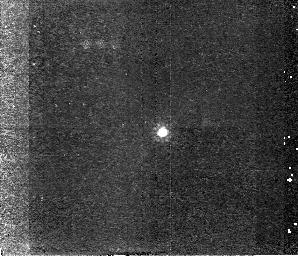
Target: QSO0248-0059
Instrument: NICMOS/NIC2
Filter: F160W
Exposure: 43 min
Observation ID: n4fh07020

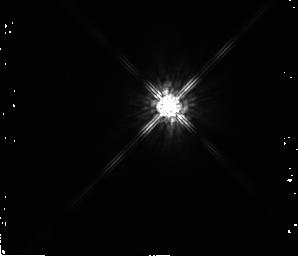
Target: QSO0852+1806-PSF
Instrument: NICMOS/NIC2
Filter: F160W
Exposure: 16 min
Observation ID: n4fha6010

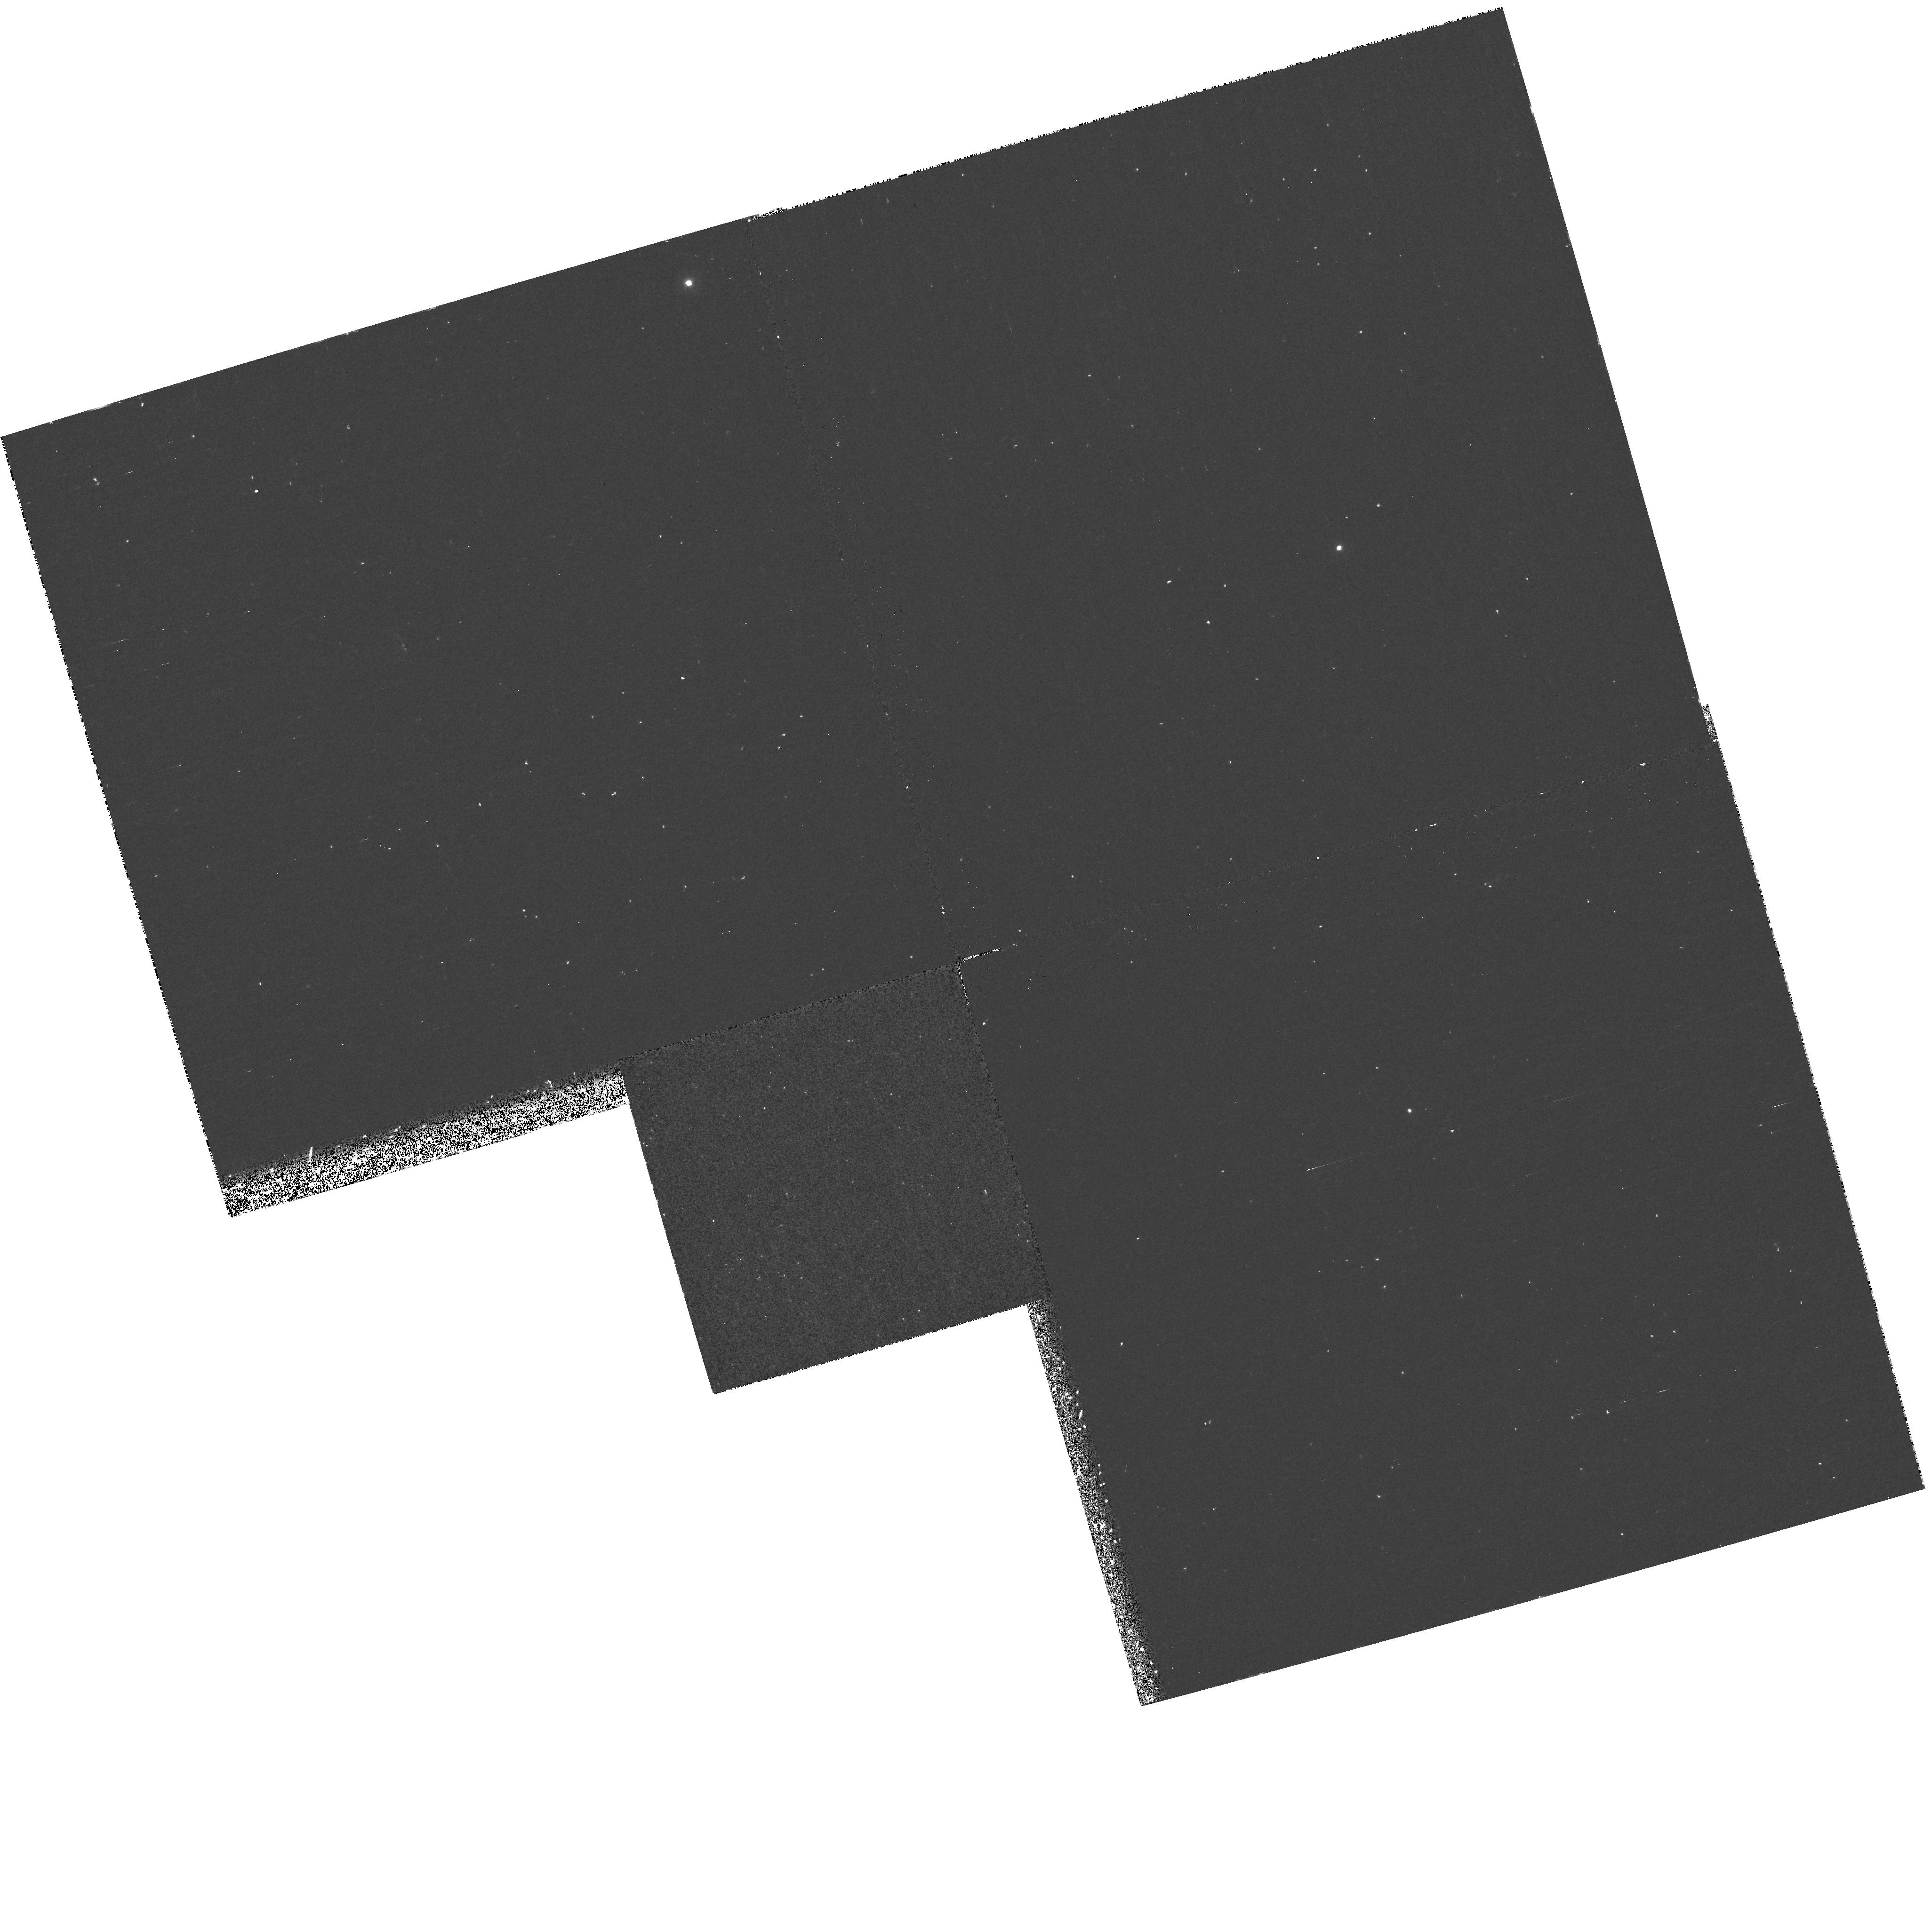
Target: PG1700+518
Instrument: WFPC2/PC
Filter: F300W
Exposure: 20 min
Observation ID: hst_7220_04_wfpc2_pc_f300w_u4fh04

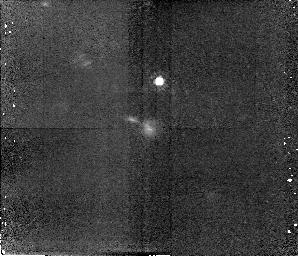
Target: QSO1038+0528
Instrument: NICMOS/NIC2
Filter: F160W
Exposure: 43 min
Observation ID: n4fha1010

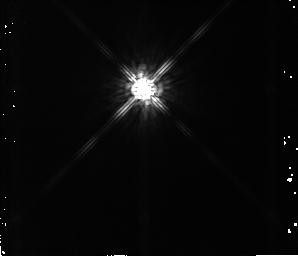
Target: QSO1038+0528-PSF
Instrument: NICMOS/NIC2
Filter: F160W
Exposure: 16 min
Observation ID: n4fh01010

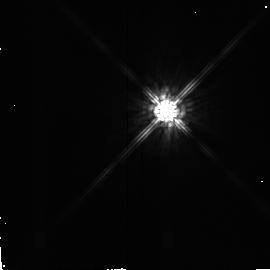
Target: QSO0131+0532-PSF
Instrument: NICMOS/NIC2
Filter: F160W
Exposure: 9 min
Observation ID: n4fha3010

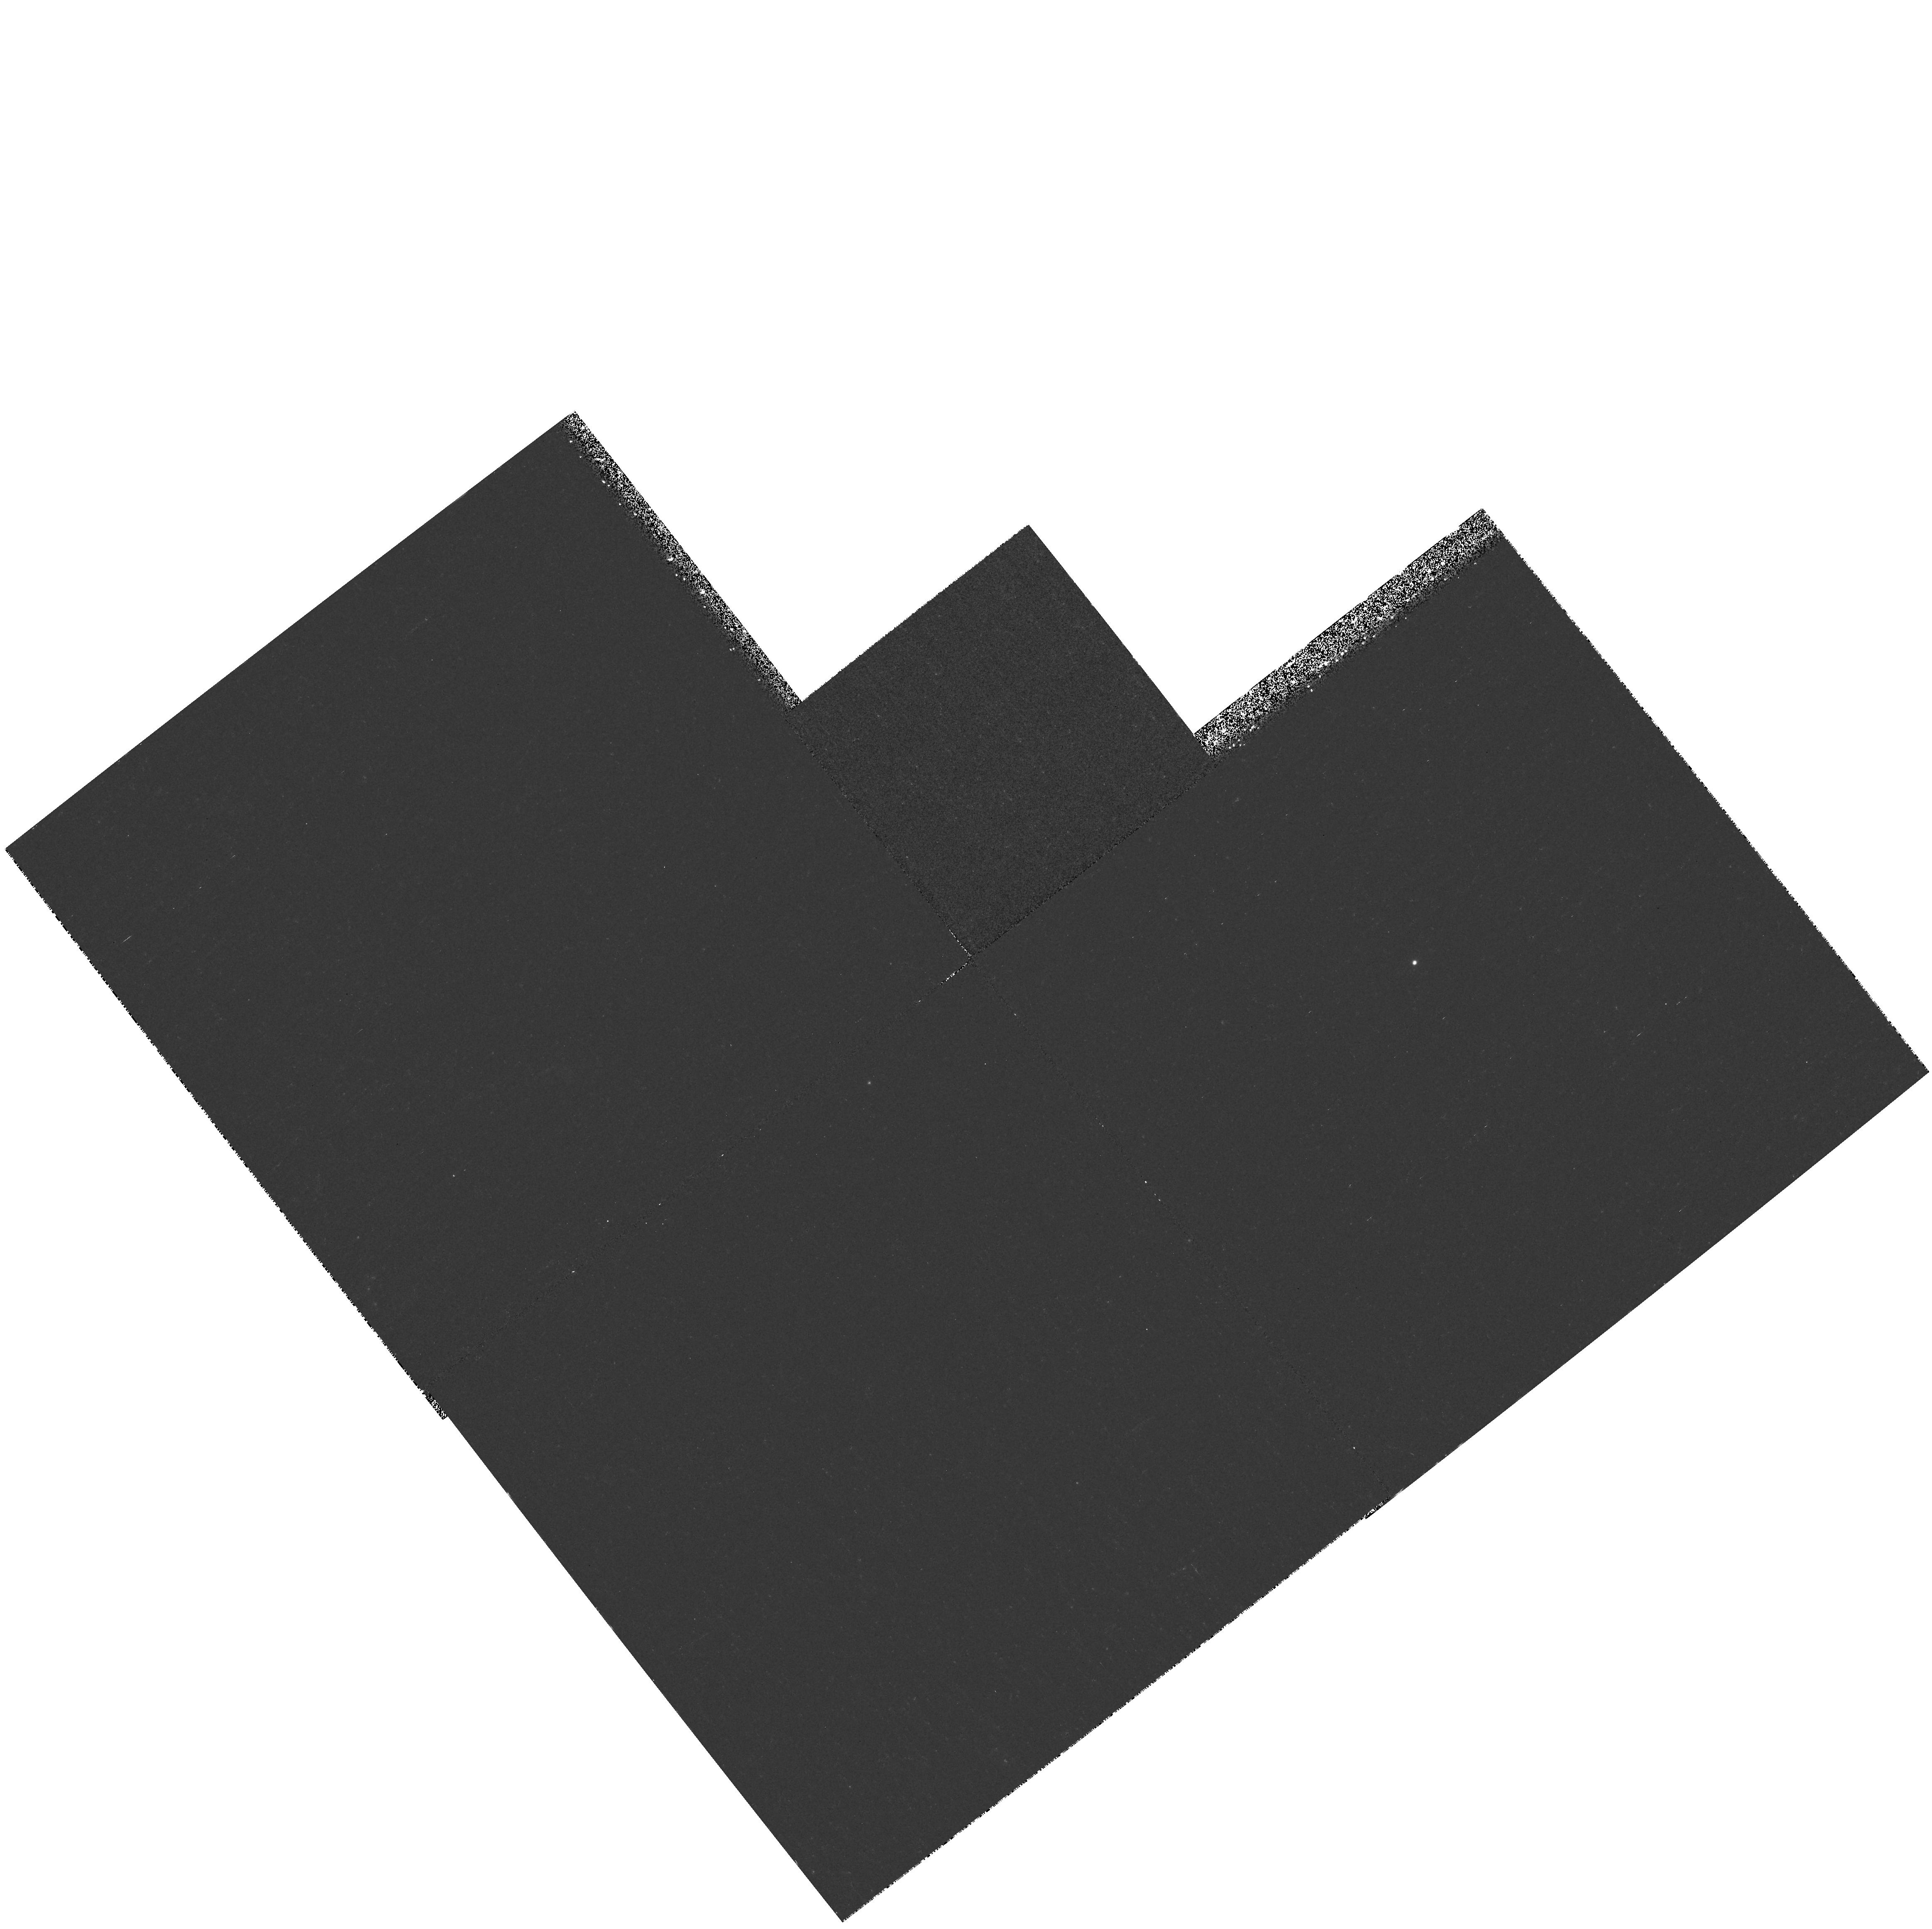
Target: PG1148+5454
Instrument: WFPC2/PC
Filter: F300W
Exposure: 41 min
Observation ID: hst_7220_08_wfpc2_pc_f300w_u4fh08

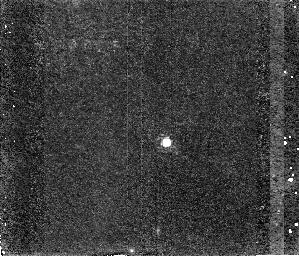
Target: QSO0951+6954
Instrument: NICMOS/NIC2
Filter: F160W
Exposure: 47 min
Observation ID: n4fh09020

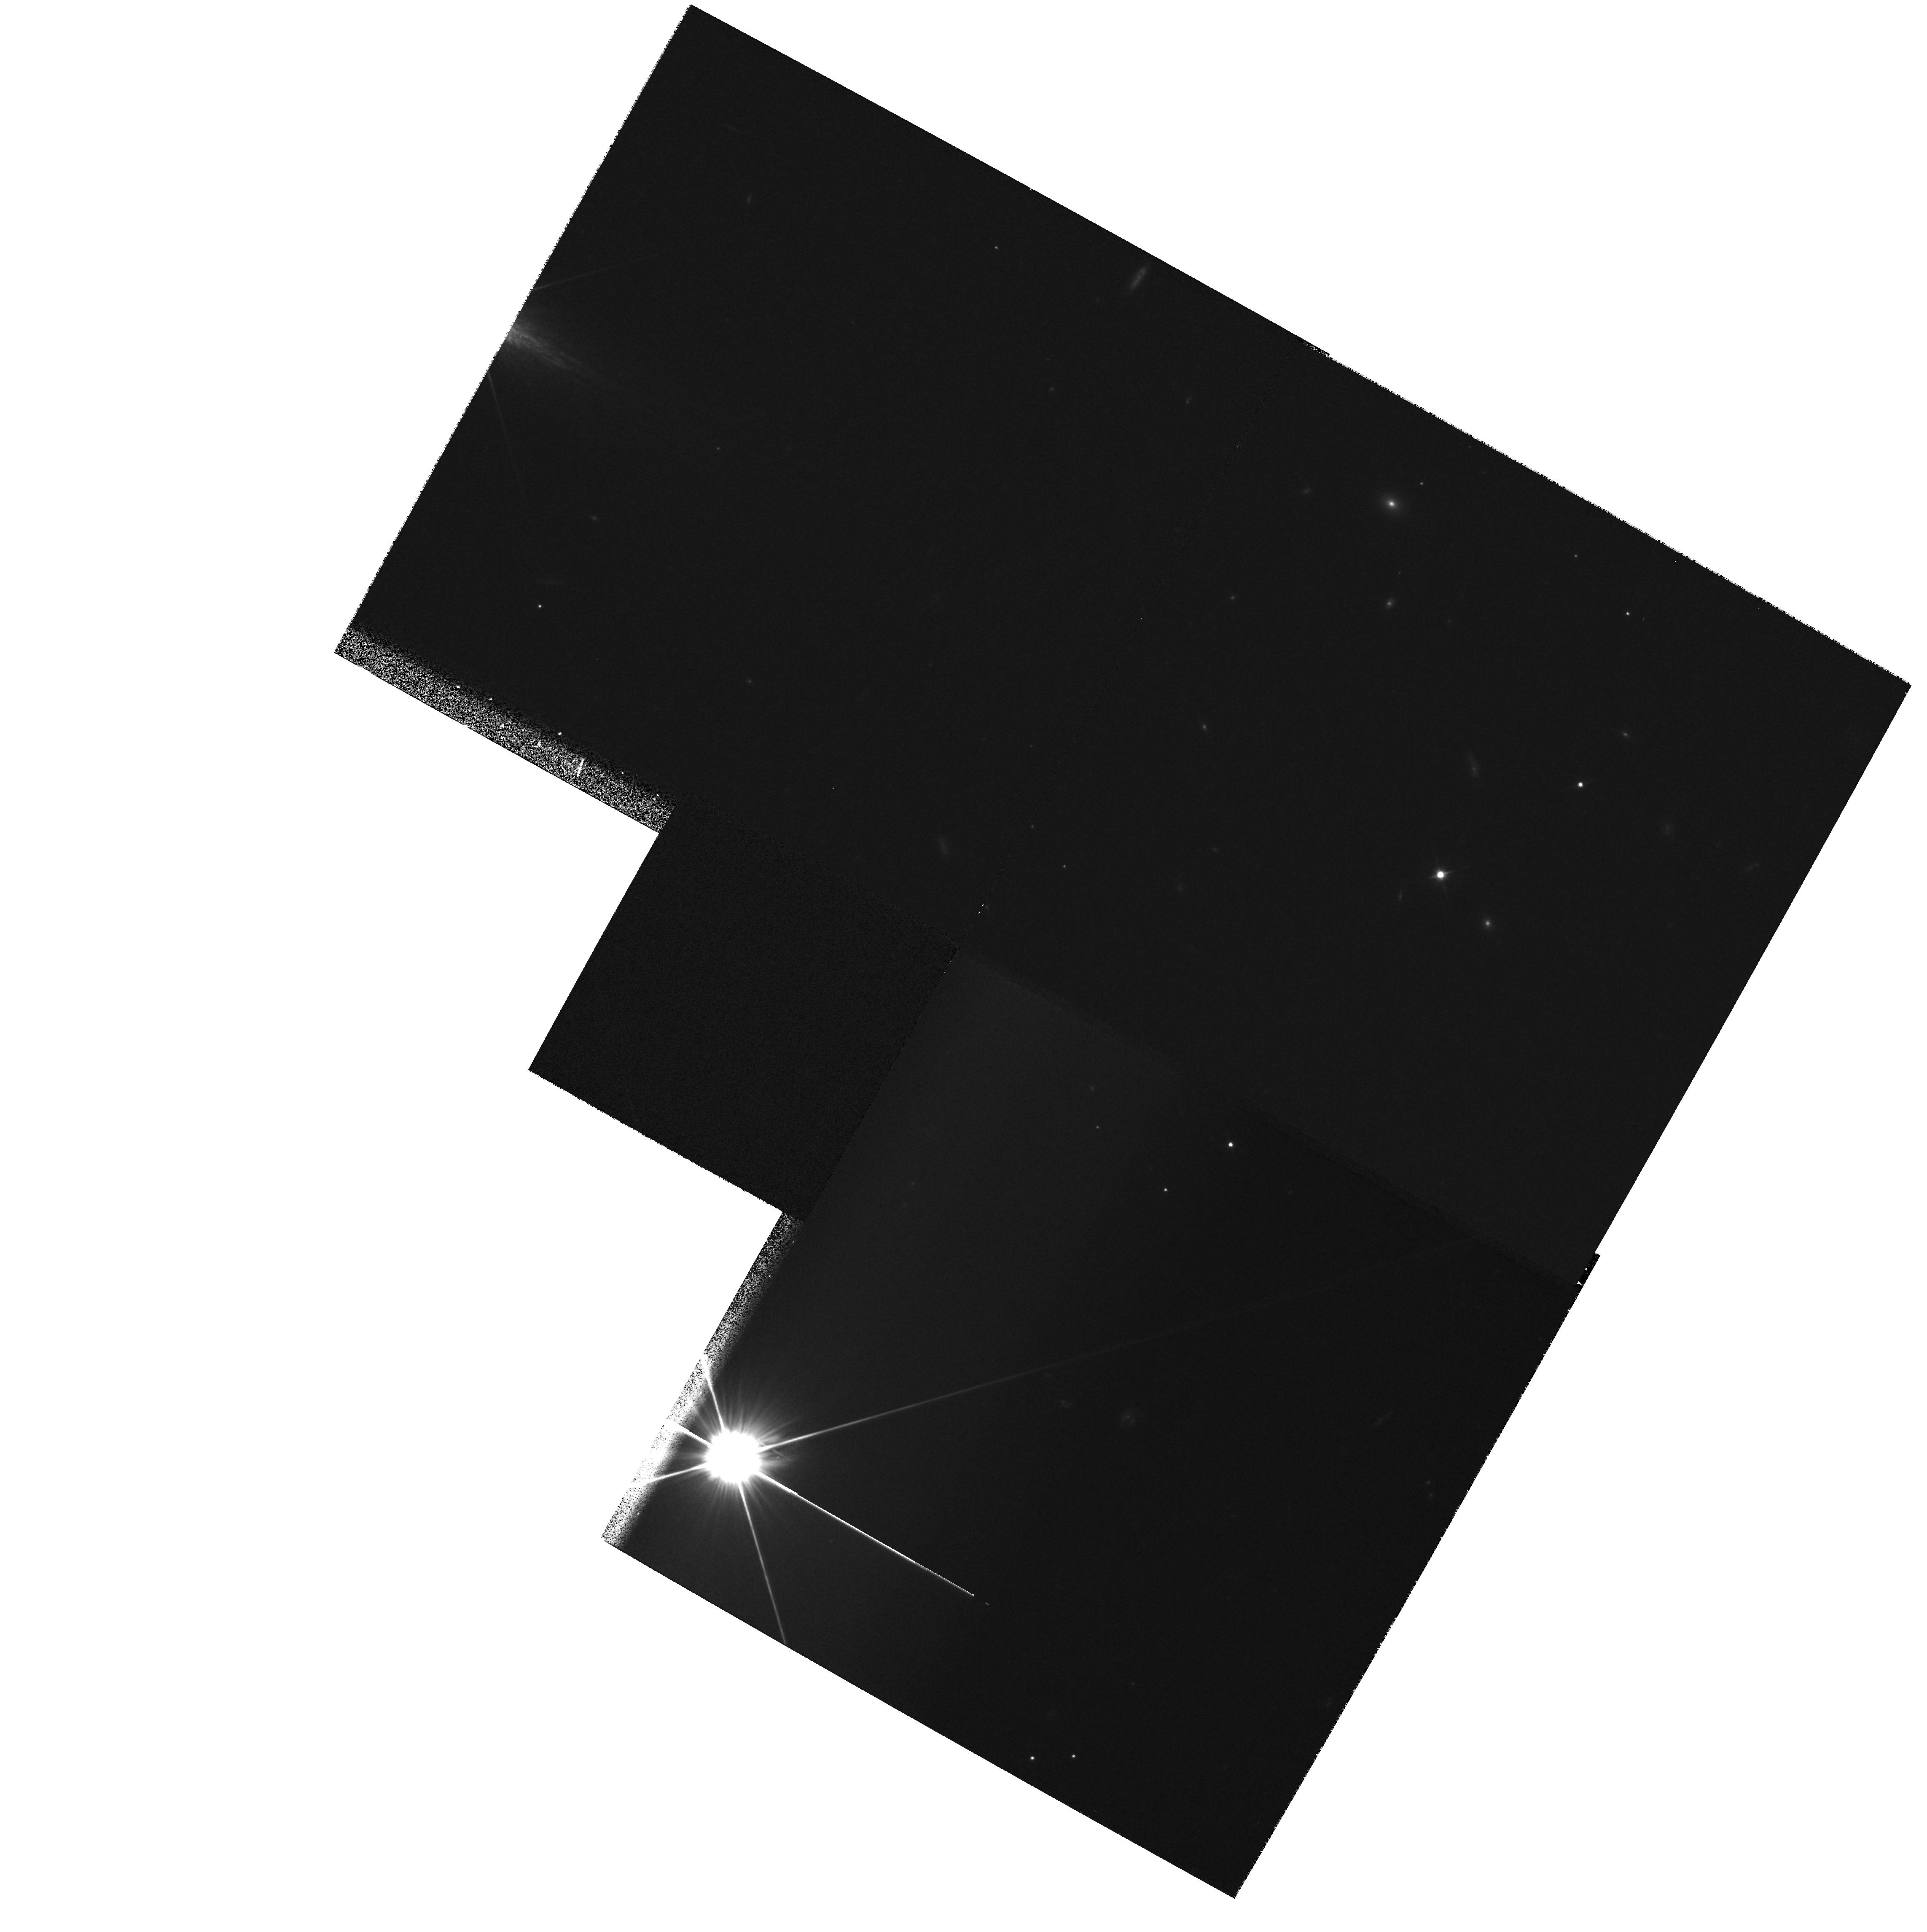
Target: QSO0852+1806
Instrument: WFPC2/PC
Filter: F606W
Exposure: 10 min
Observation ID: hst_7220_06_wfpc2_pc_f606w_u4fh06

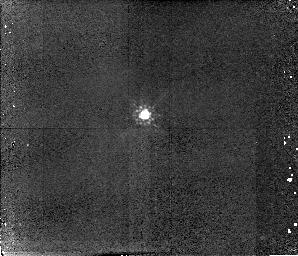
Target: PSS1443+2724
Instrument: NICMOS/NIC2
Filter: F160W
Exposure: 43 min
Observation ID: n4fh02020

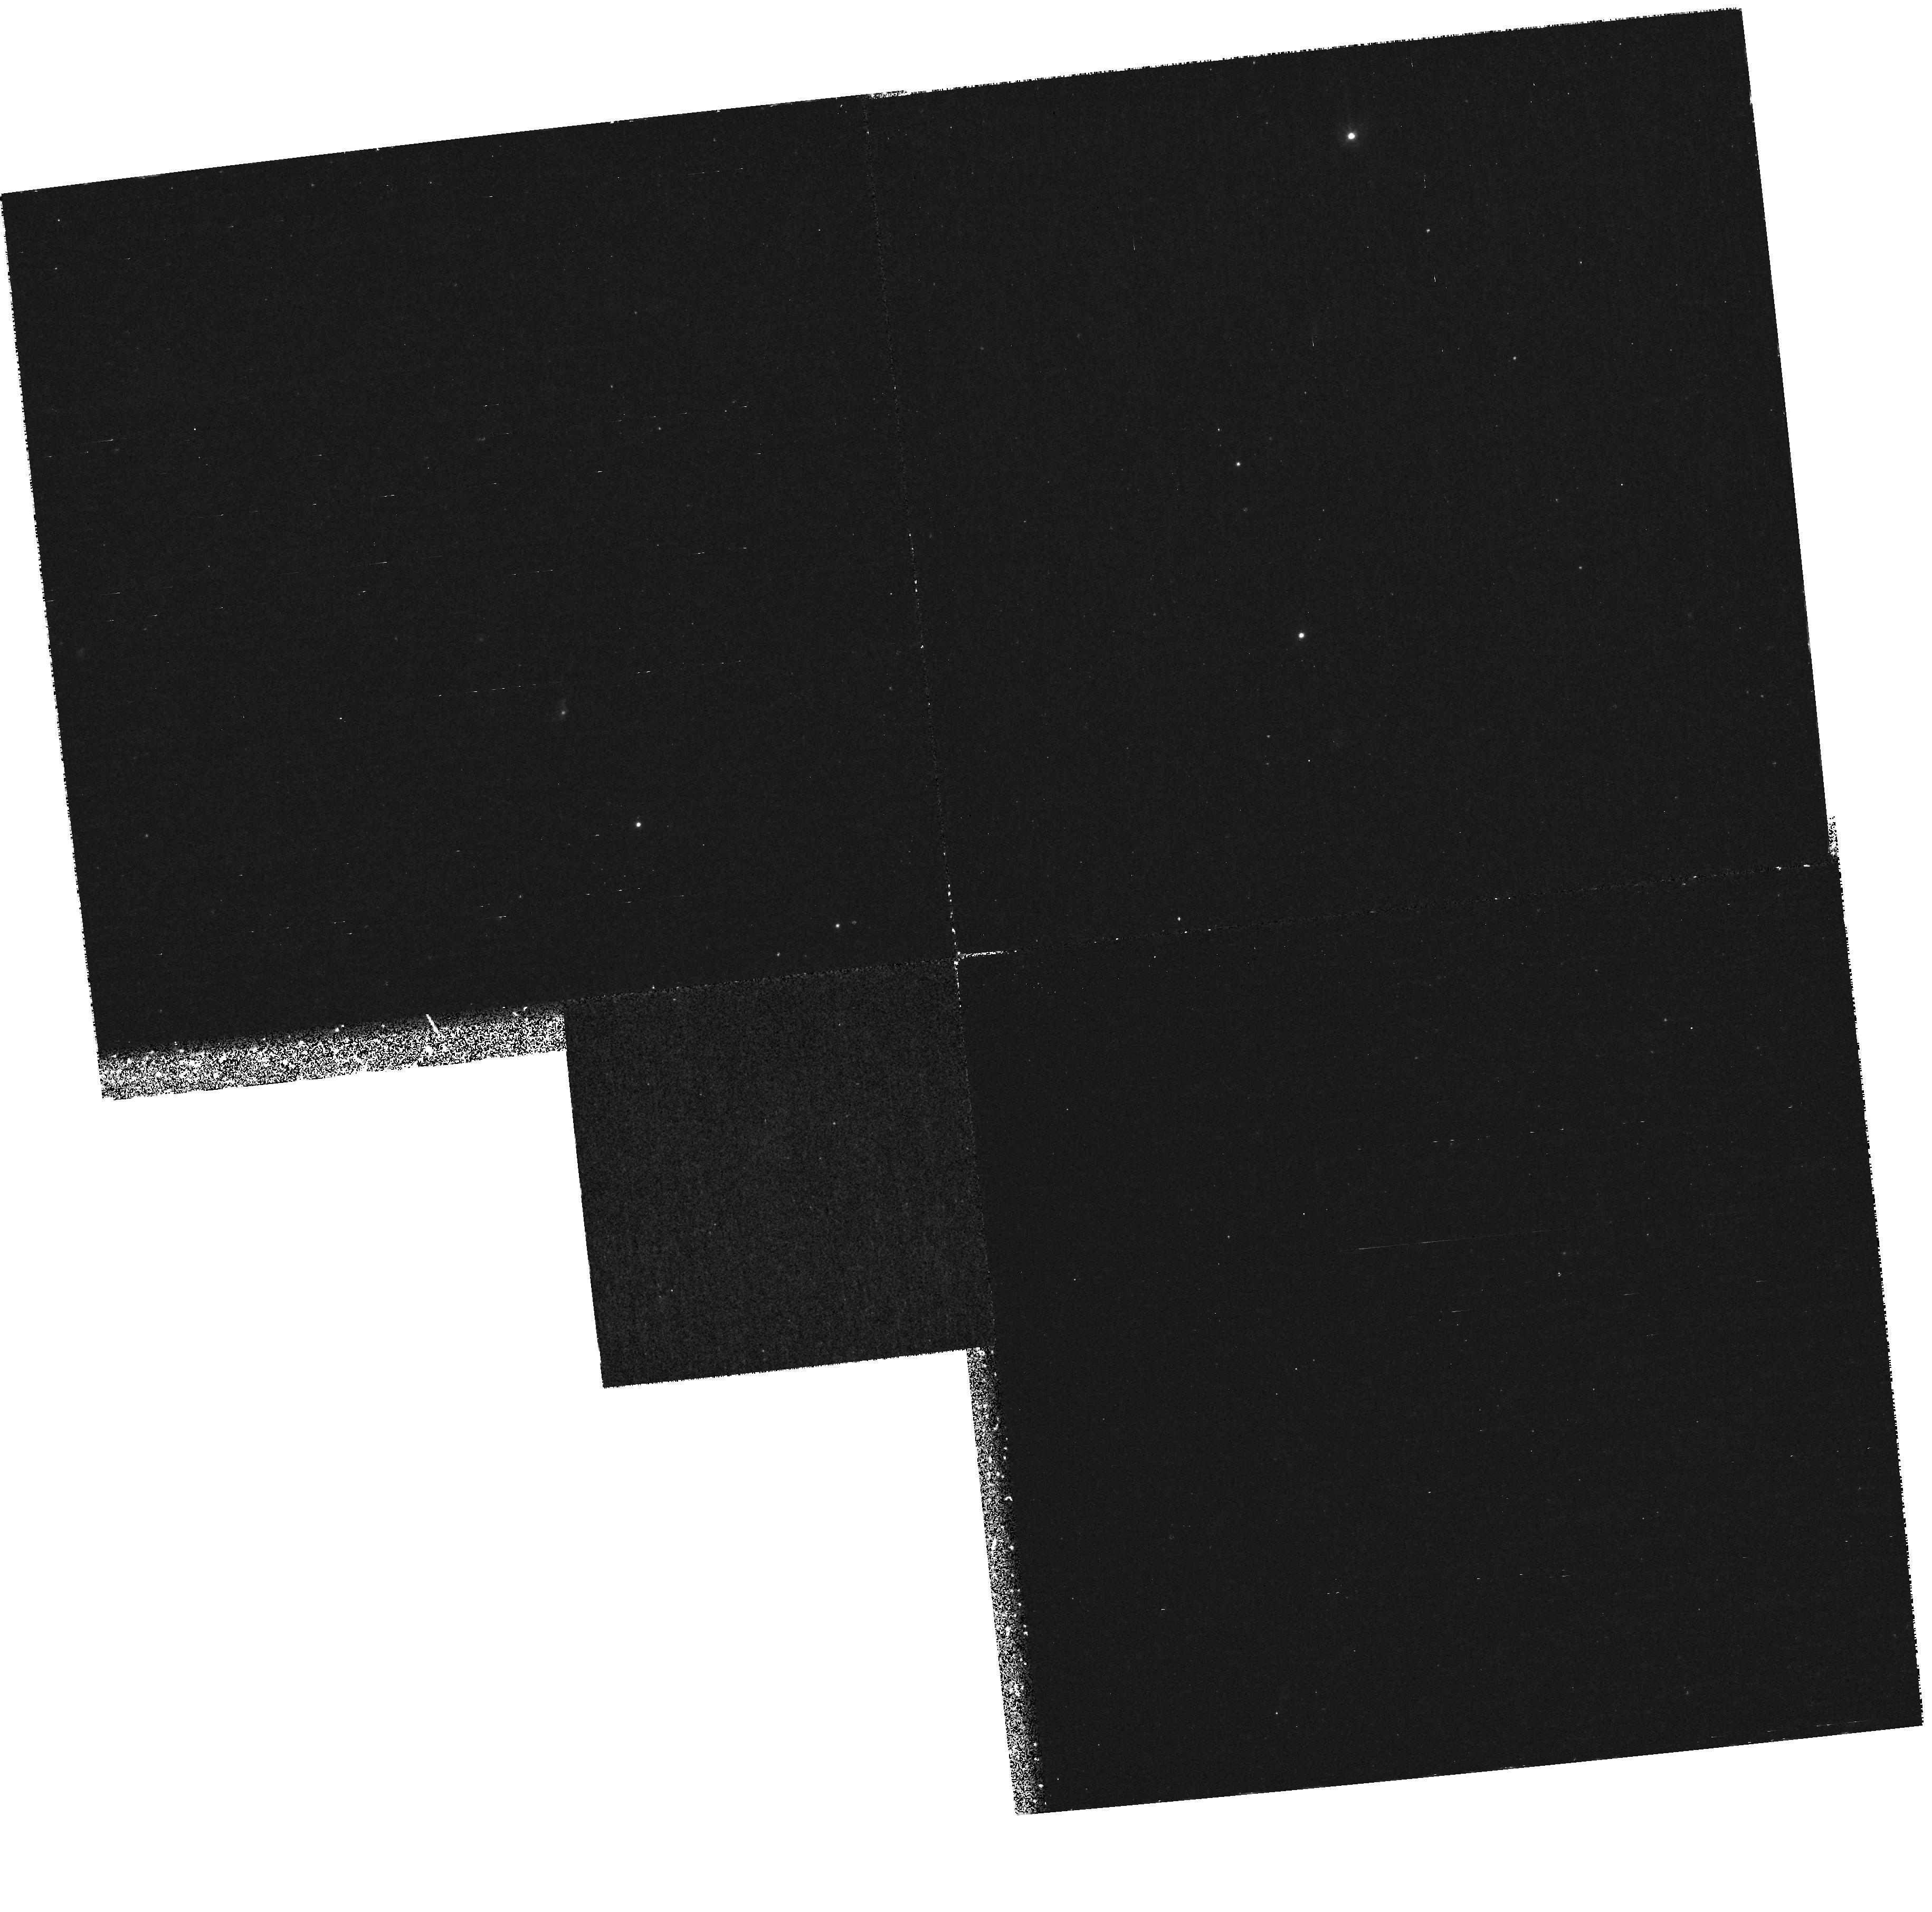
Target: PG1718+4807
Instrument: WFPC2/PC
Filter: F300W
Exposure: 1.2 h
Observation ID: hst_7220_05_wfpc2_pc_f300w_u4fh05

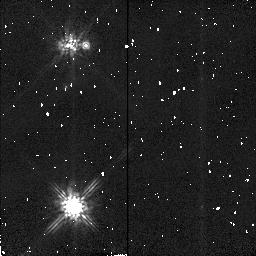
Target: PG1718+4807-PSF
Instrument: NICMOS/NIC2
Filter: F160W
Exposure: 2 min
Observation ID: n4fh05040

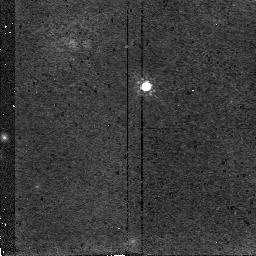
Target: QSO0131+0532
Instrument: NICMOS/NIC2
Filter: F160W
Exposure: 28 min
Observation ID: n4fh03020

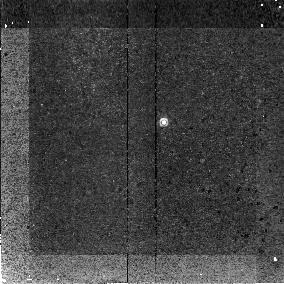
Target: QSO0248-0059
Instrument: NICMOS/NIC2
Filter: F187N
Exposure: 43 min
Observation ID: n4fh10010

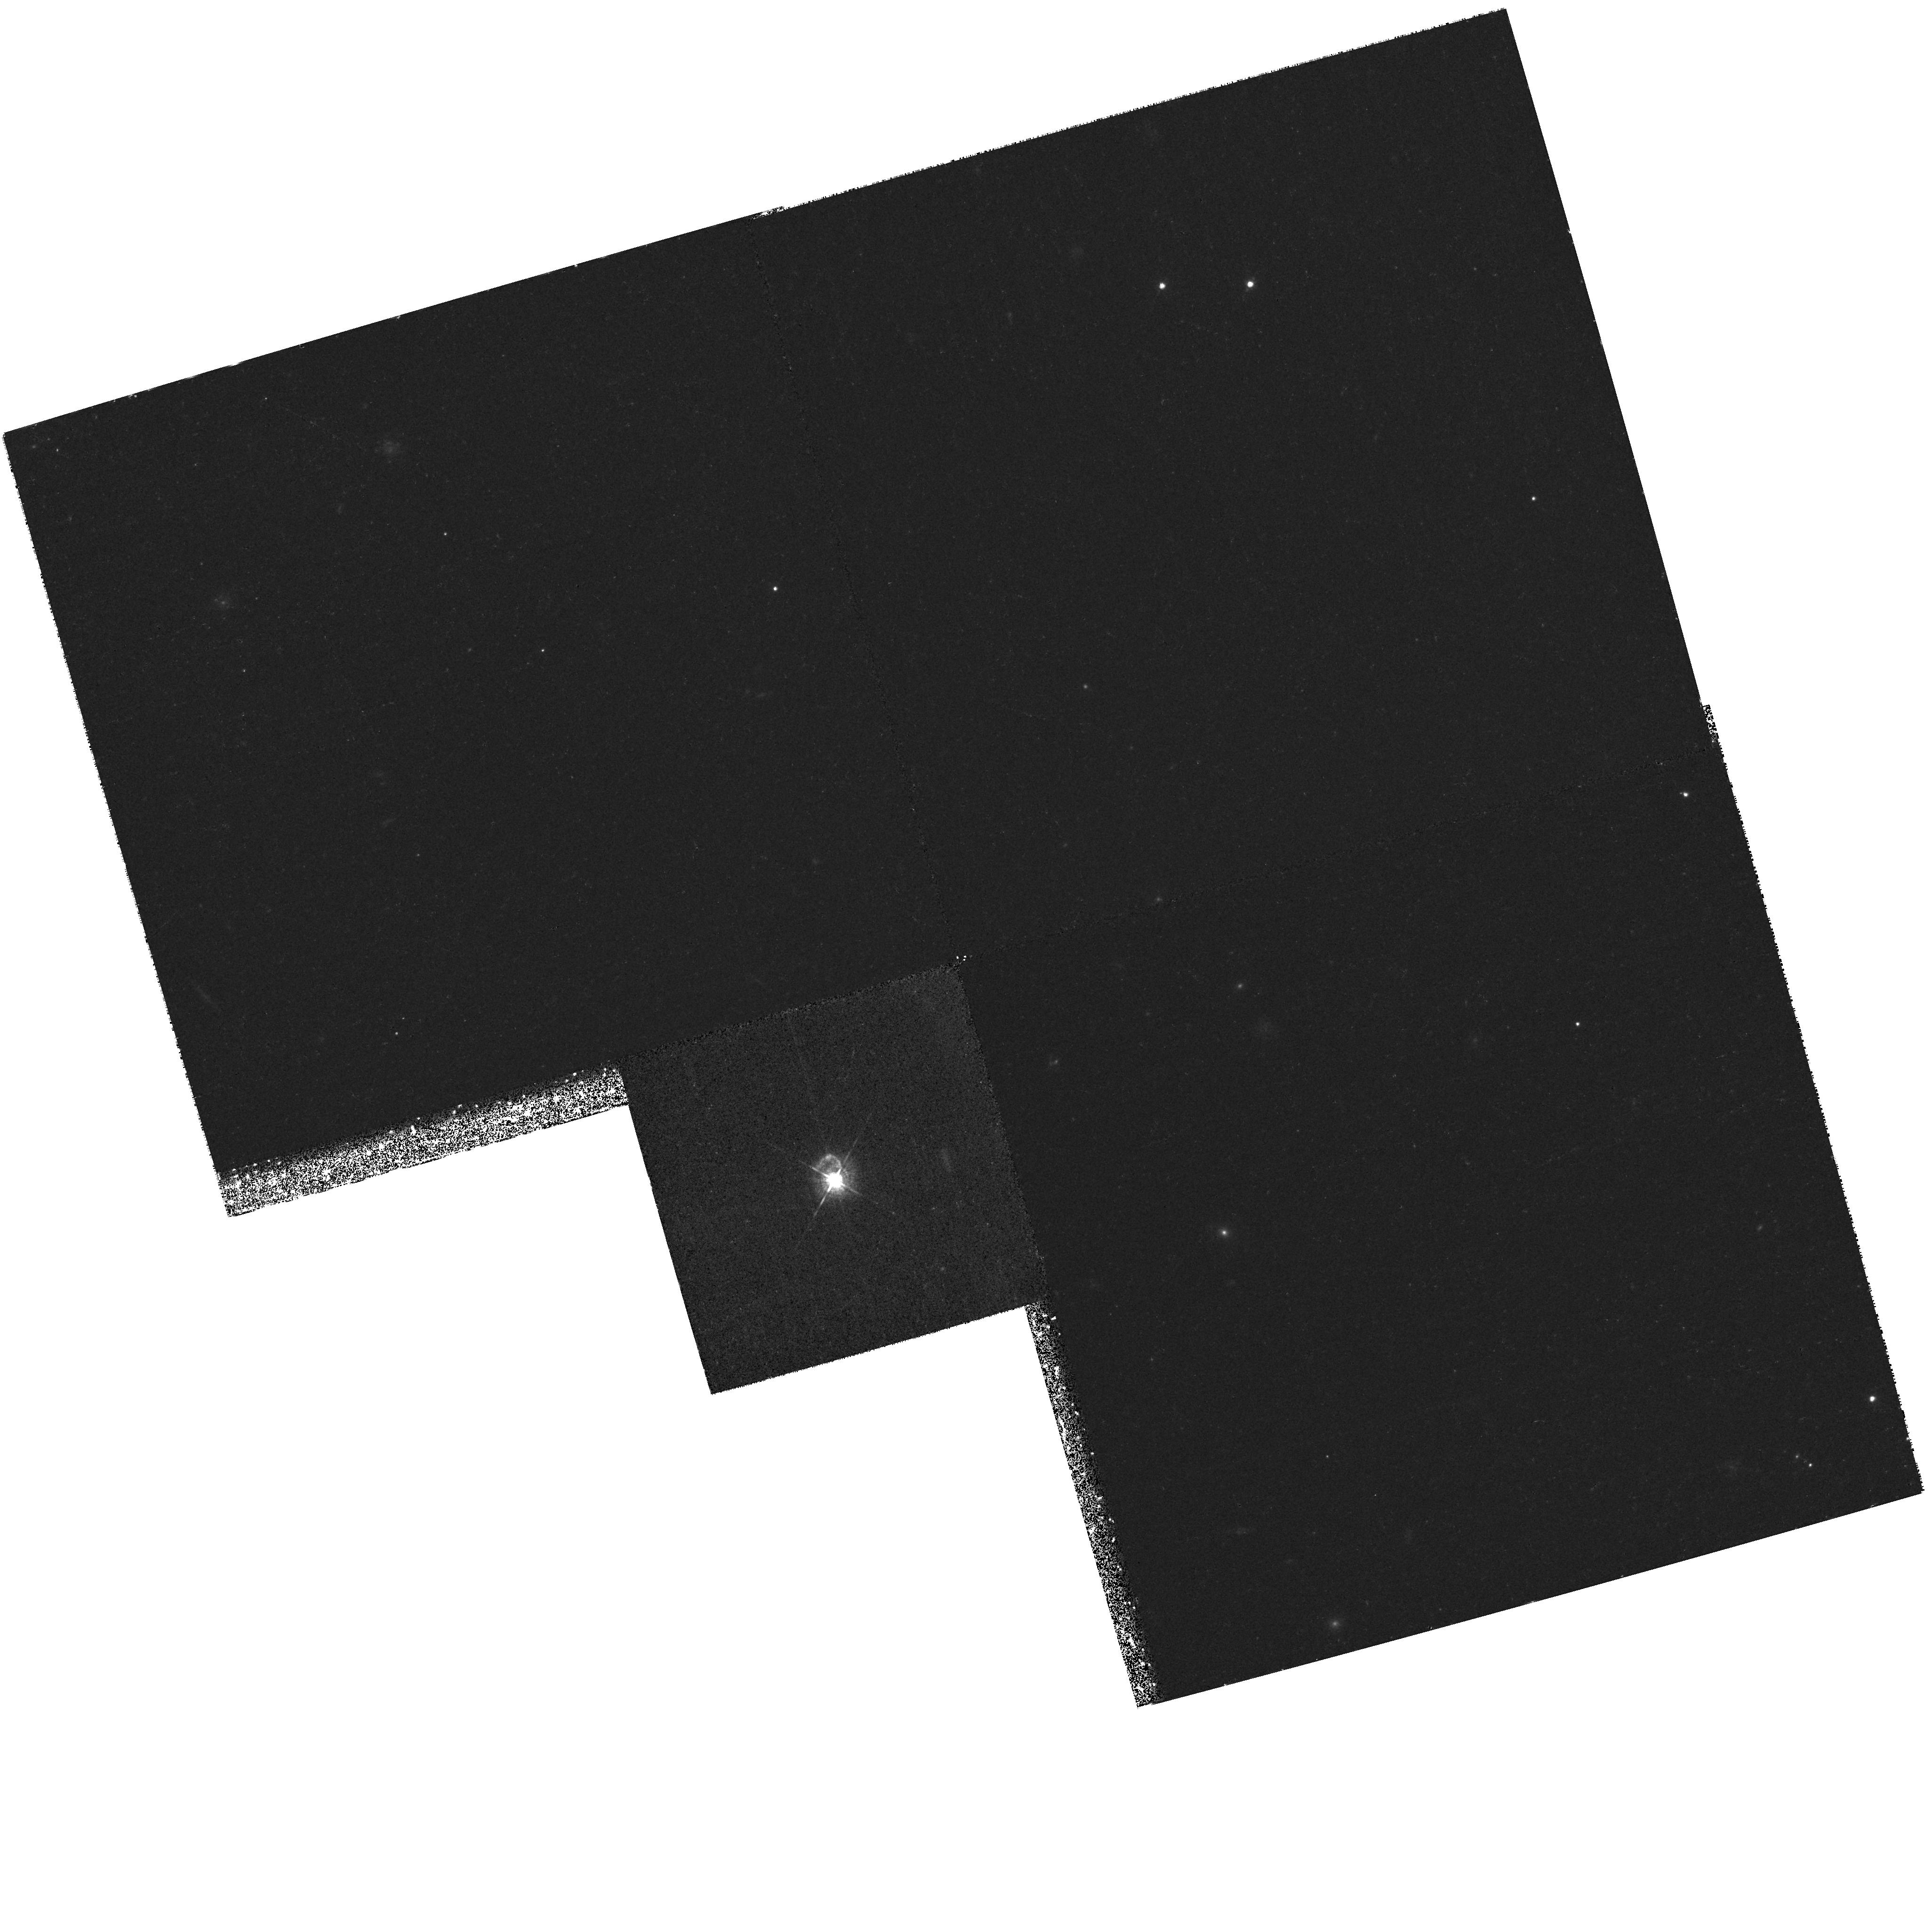
Target: PG1700+518
Instrument: WFPC2/PC
Filter: F547M
Exposure: 37 min
Observation ID: hst_7220_a4_wfpc2_pc_f547m_u4fha4

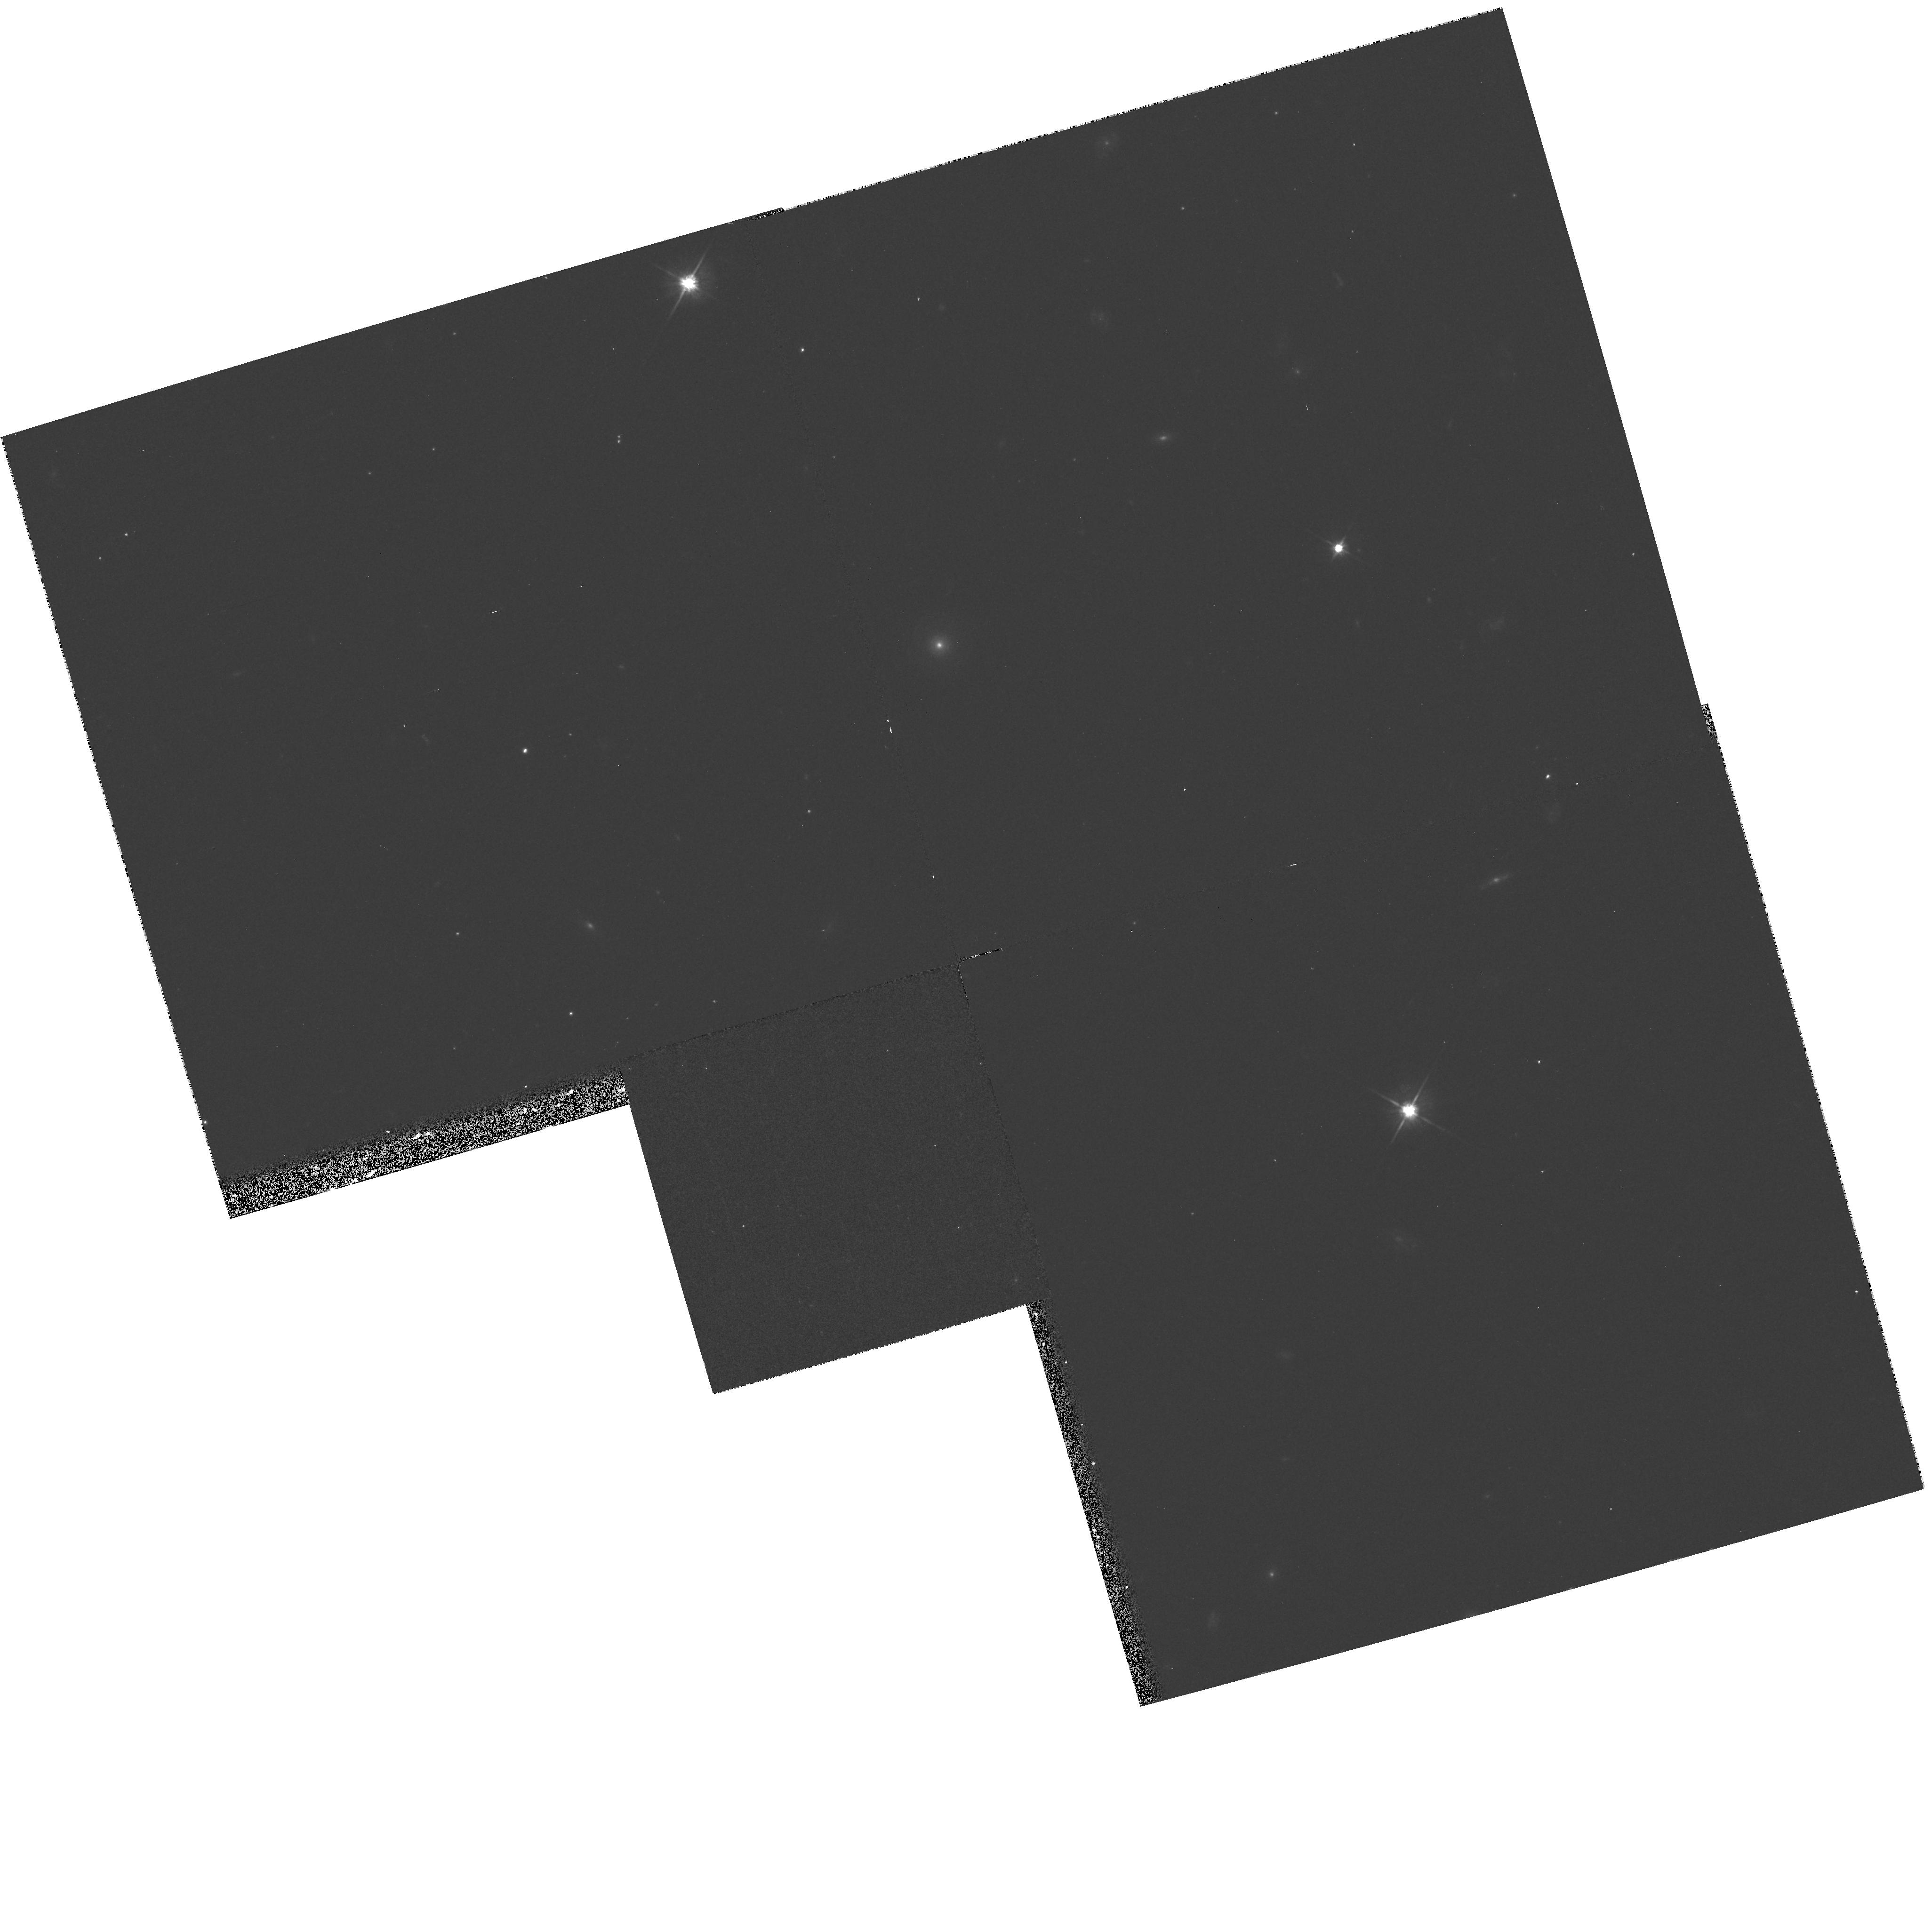
Target: PG1700+518
Instrument: WFPC2/PC
Filter: F606W
Exposure: 8 min
Observation ID: hst_7220_04_wfpc2_pc_f606w_u4fh04

Imaging of Quasar Host Galaxies (PI: Weymann, Ray J.)

We will do direct imaging with NICMOS camera 2 and filter F160W of a sample of optically-selected luminous QSOs at intermediate to high redshifts in order to study the nature of the host galaxies and their environments. The sample consists of a broad absorption line QSO, a sequence of QSOs a at z~1 with a range of about 100 in the QSO luminosity, and 4 high redshift (1.8, 2.7, 4.5) QSOs.